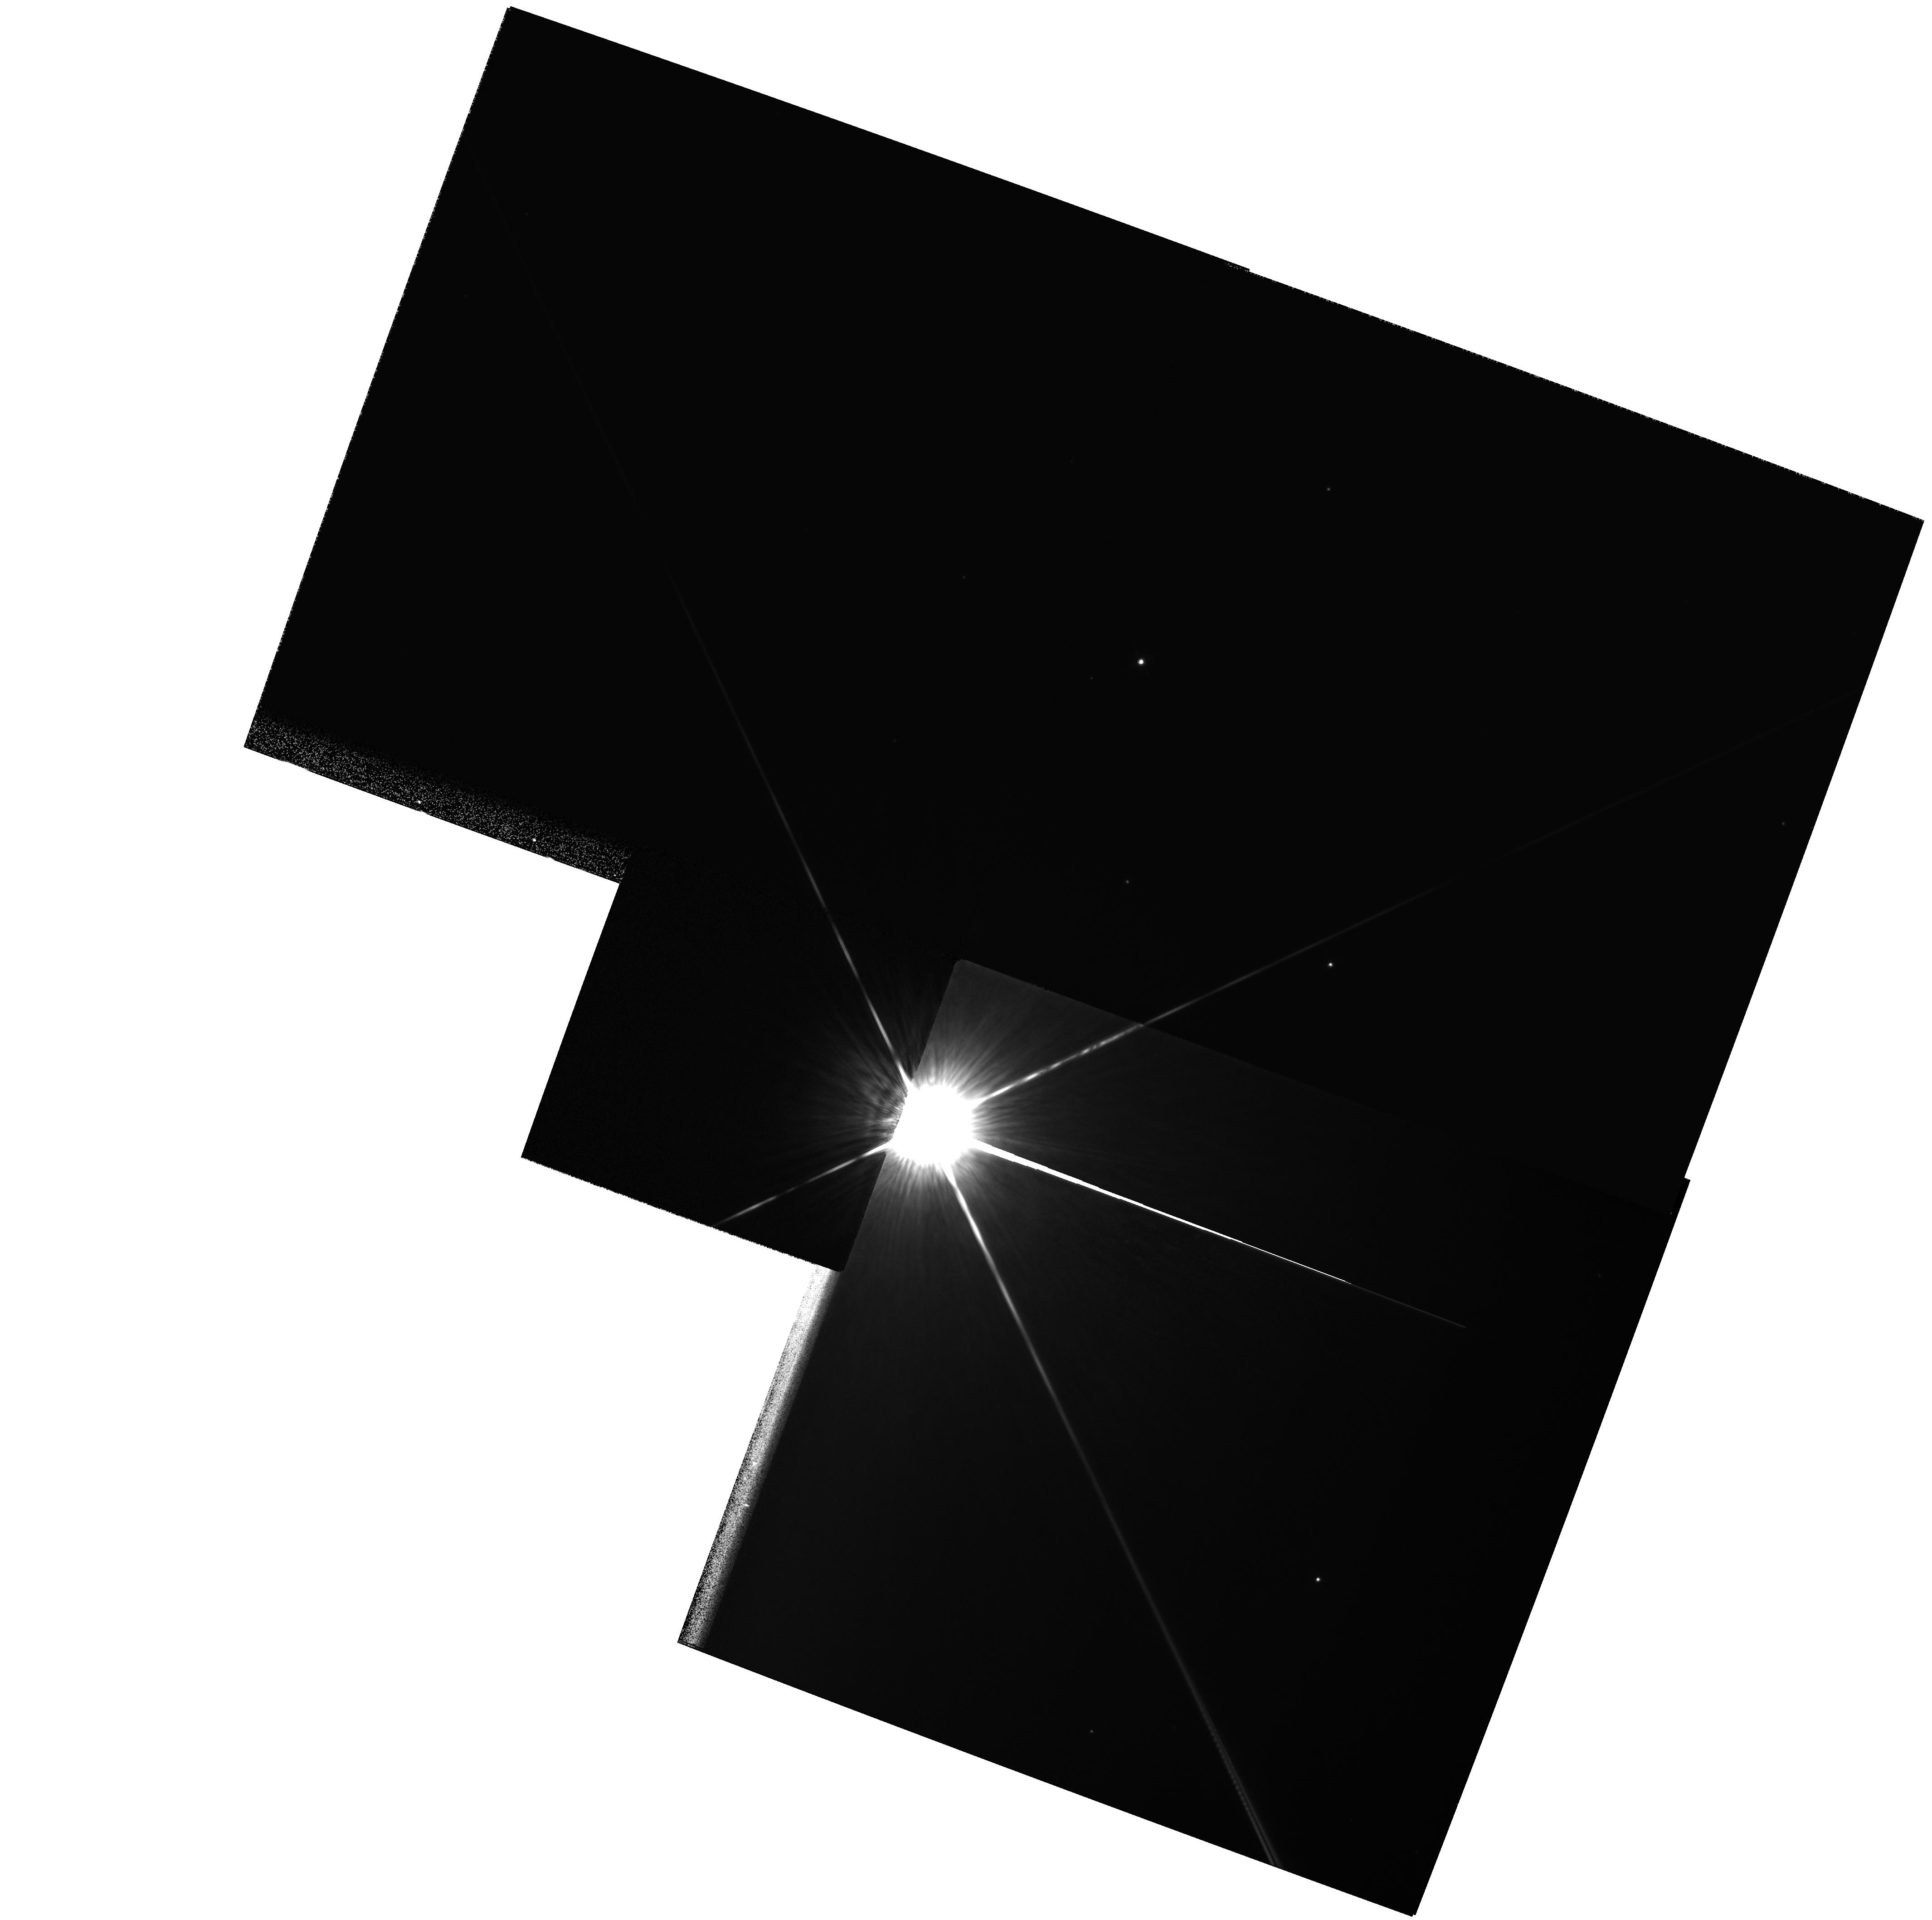
Target: HD115892. Instrument: WFPC2/PC. Filter: F850LP. Exposure: 2 min. Observation ID: hst_6469_04_wfpc2_pc_f850lp_u3n304

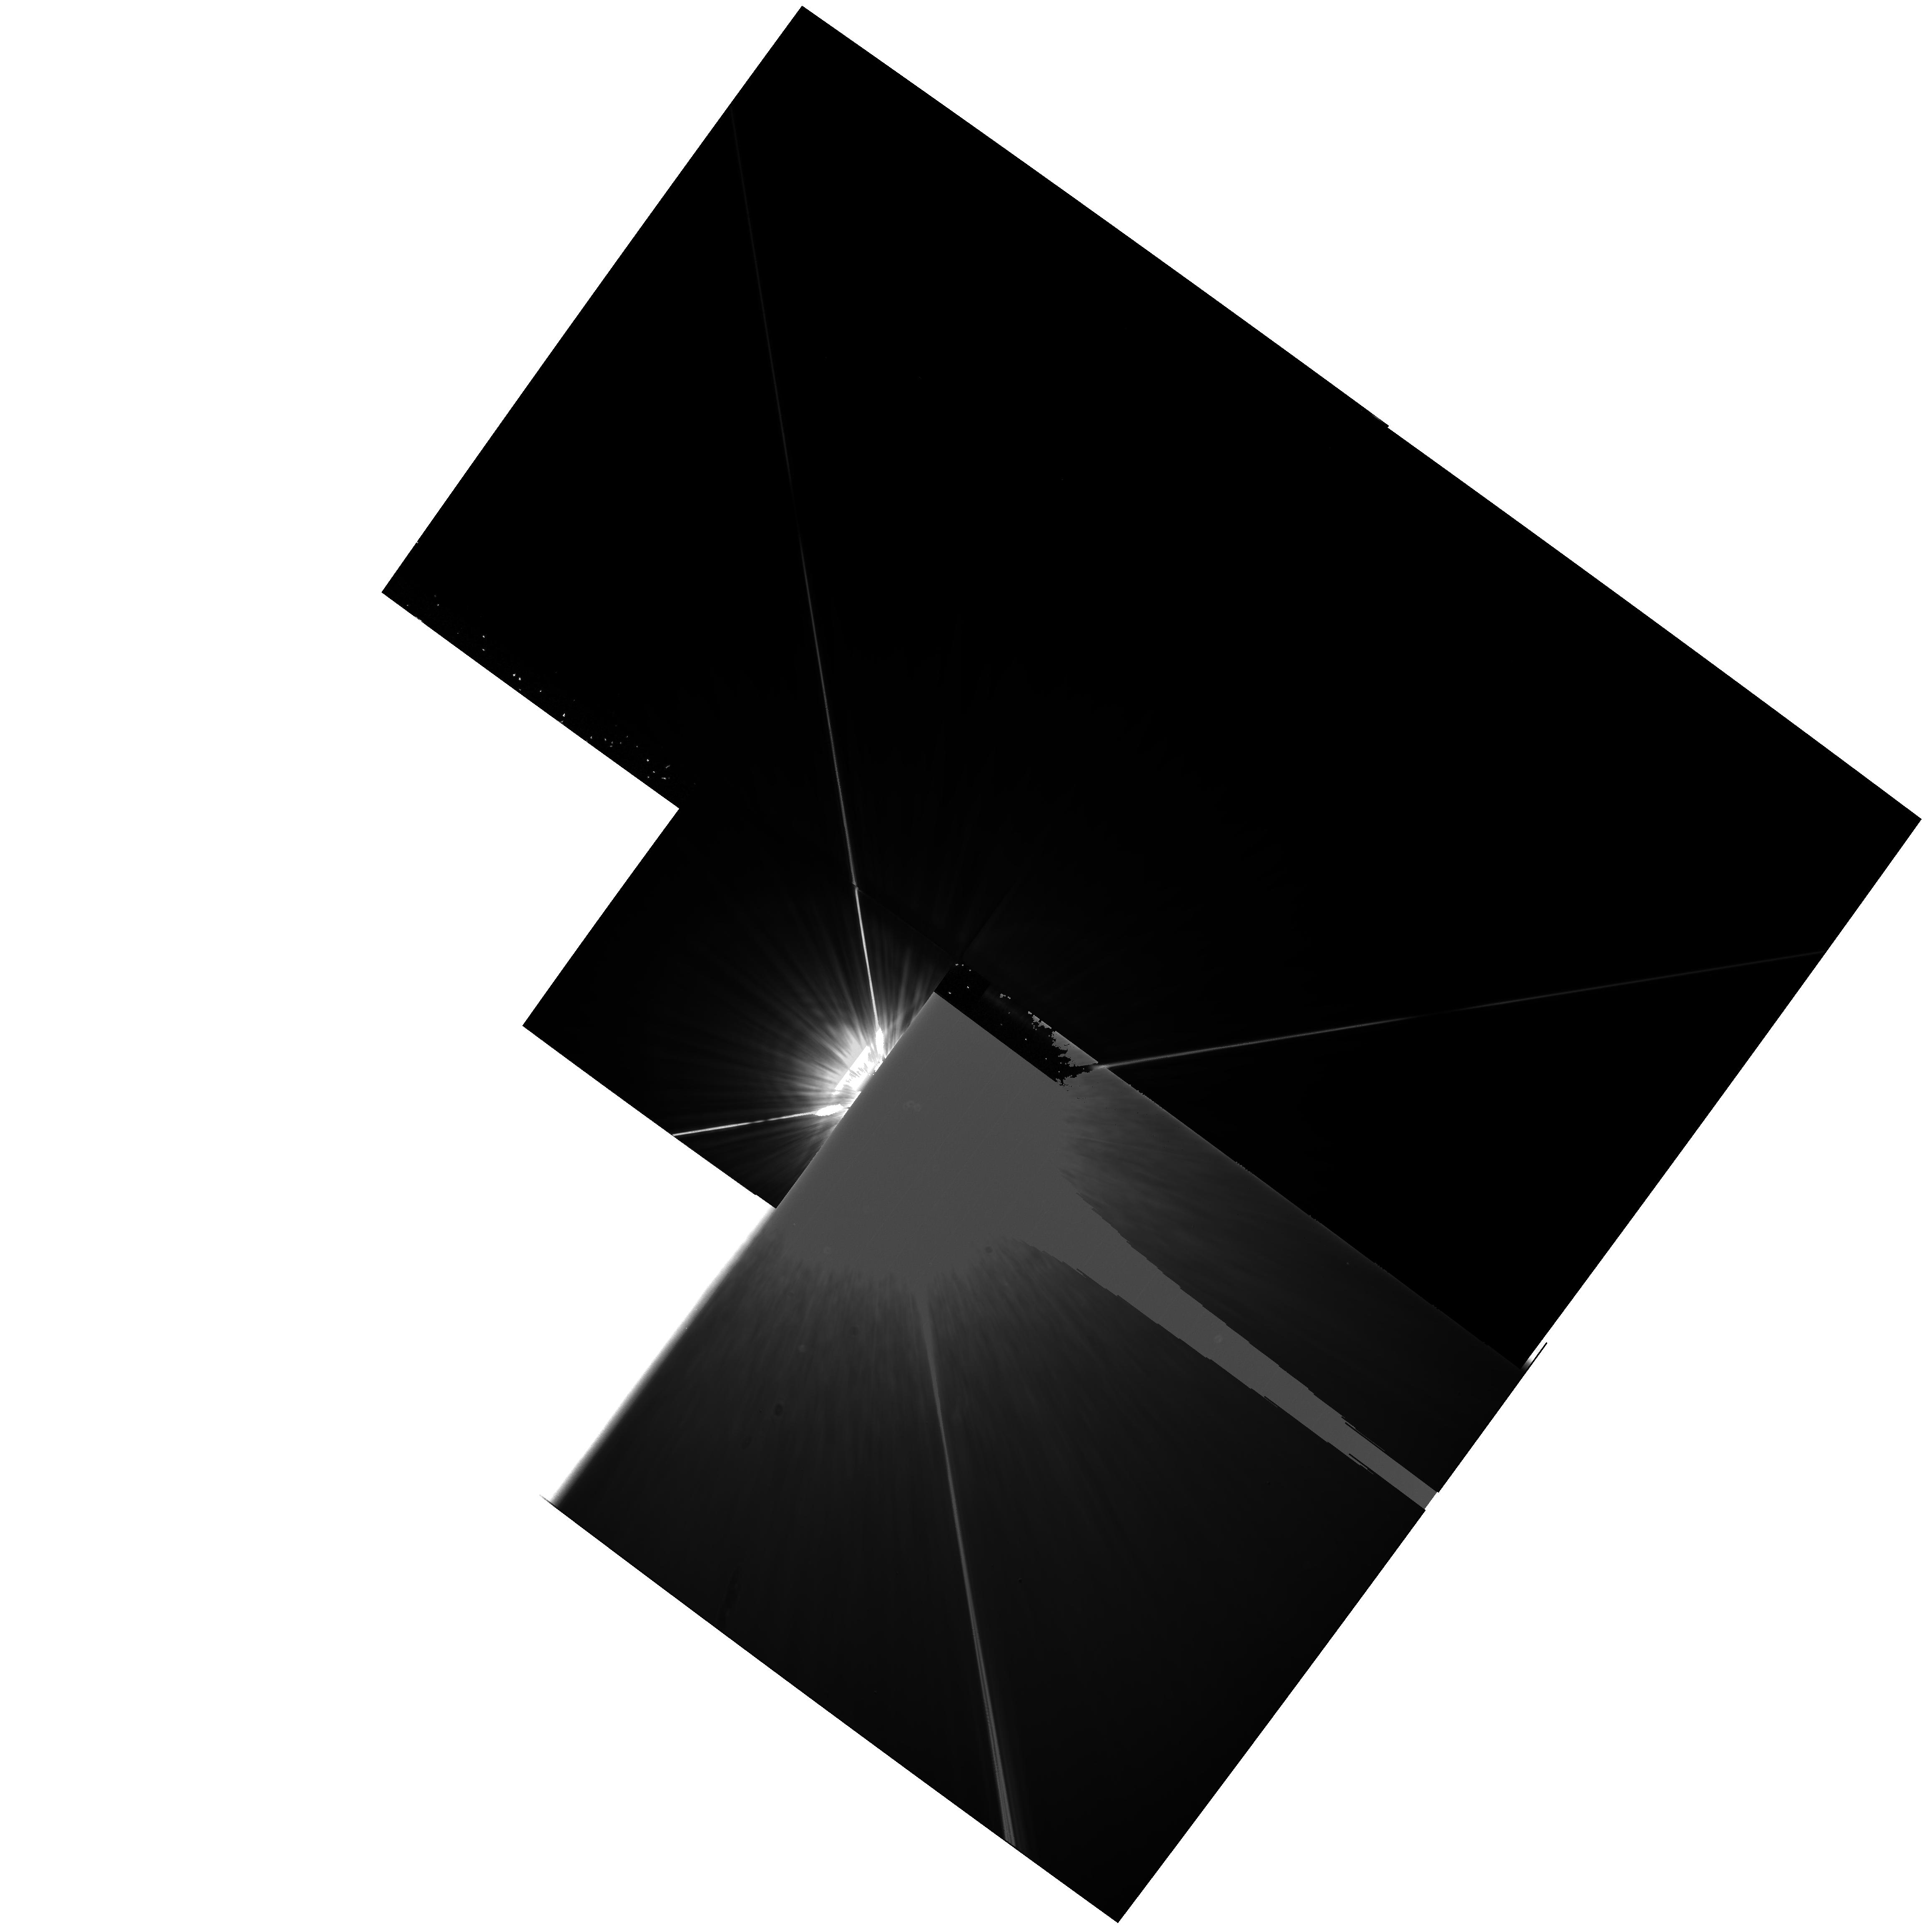
Target: HD102647. Instrument: WFPC2/PC. Filter: F555W. Exposure: 40 min. Observation ID: hst_6469_03_wfpc2_pc_f555w_u3n303

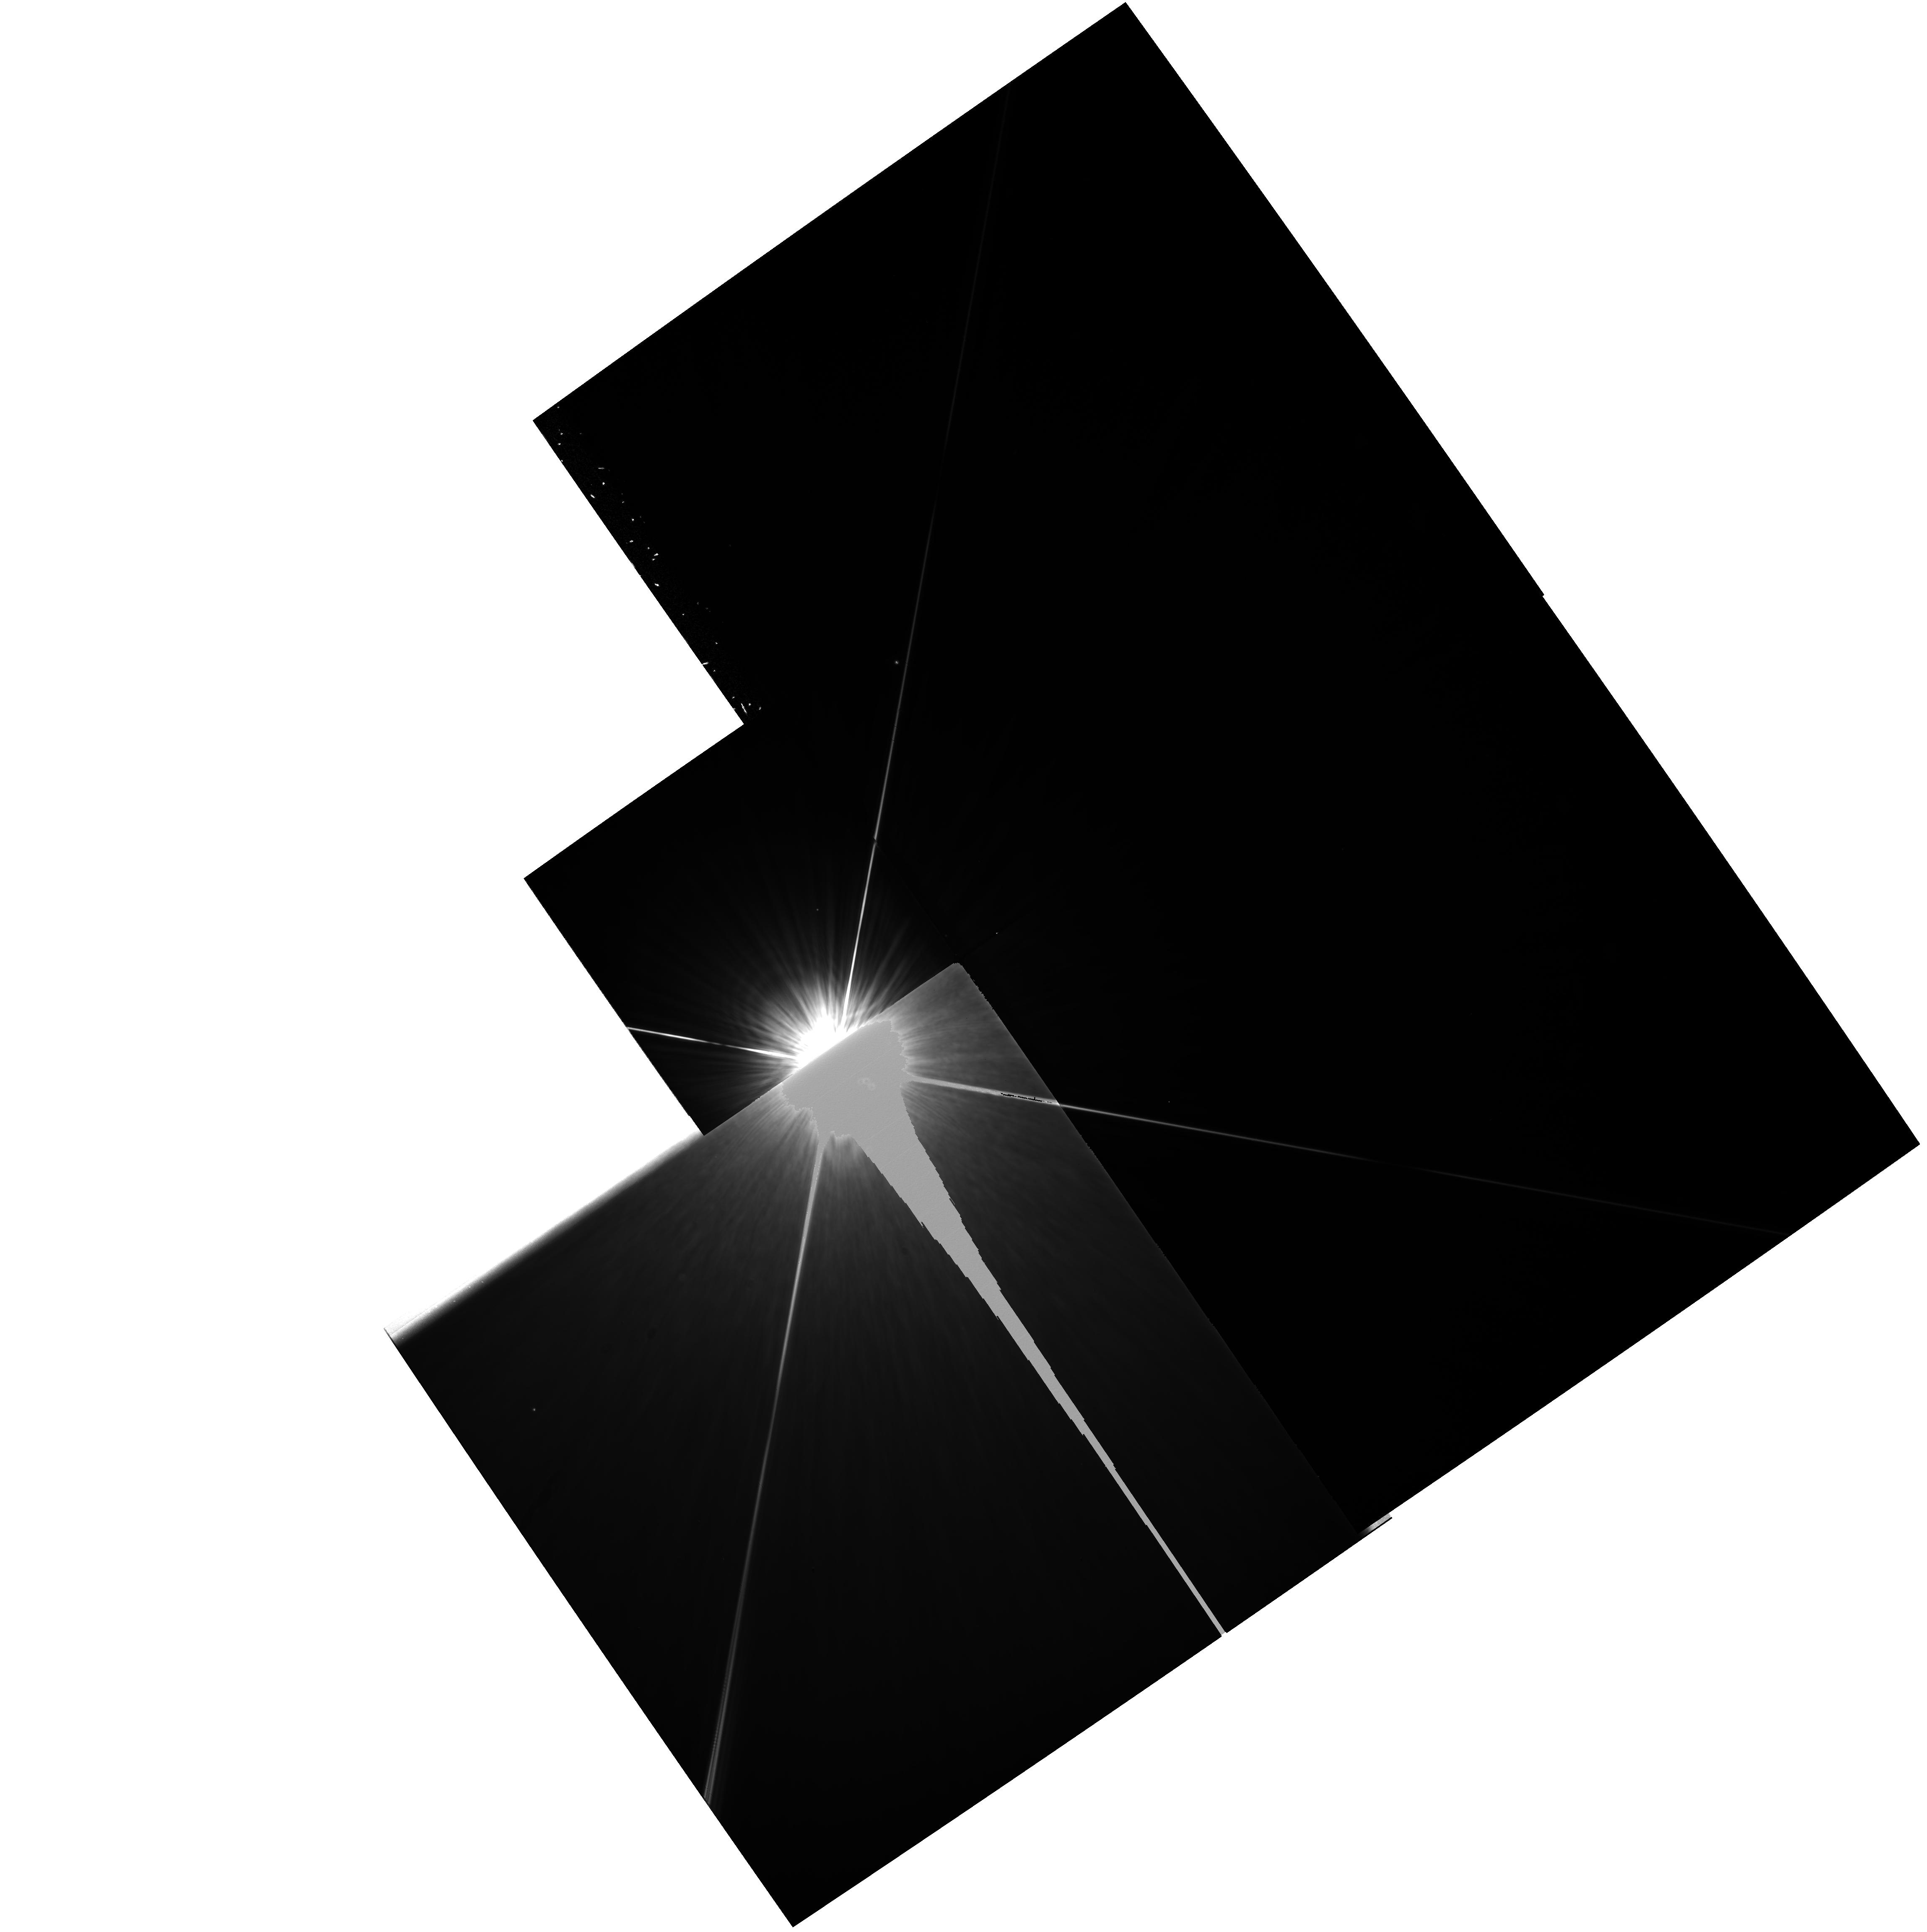
Target: HD22049. Instrument: WFPC2/PC. Filter: F555W. Exposure: 38 min. Observation ID: hst_6469_10_wfpc2_pc_f555w_u3n310

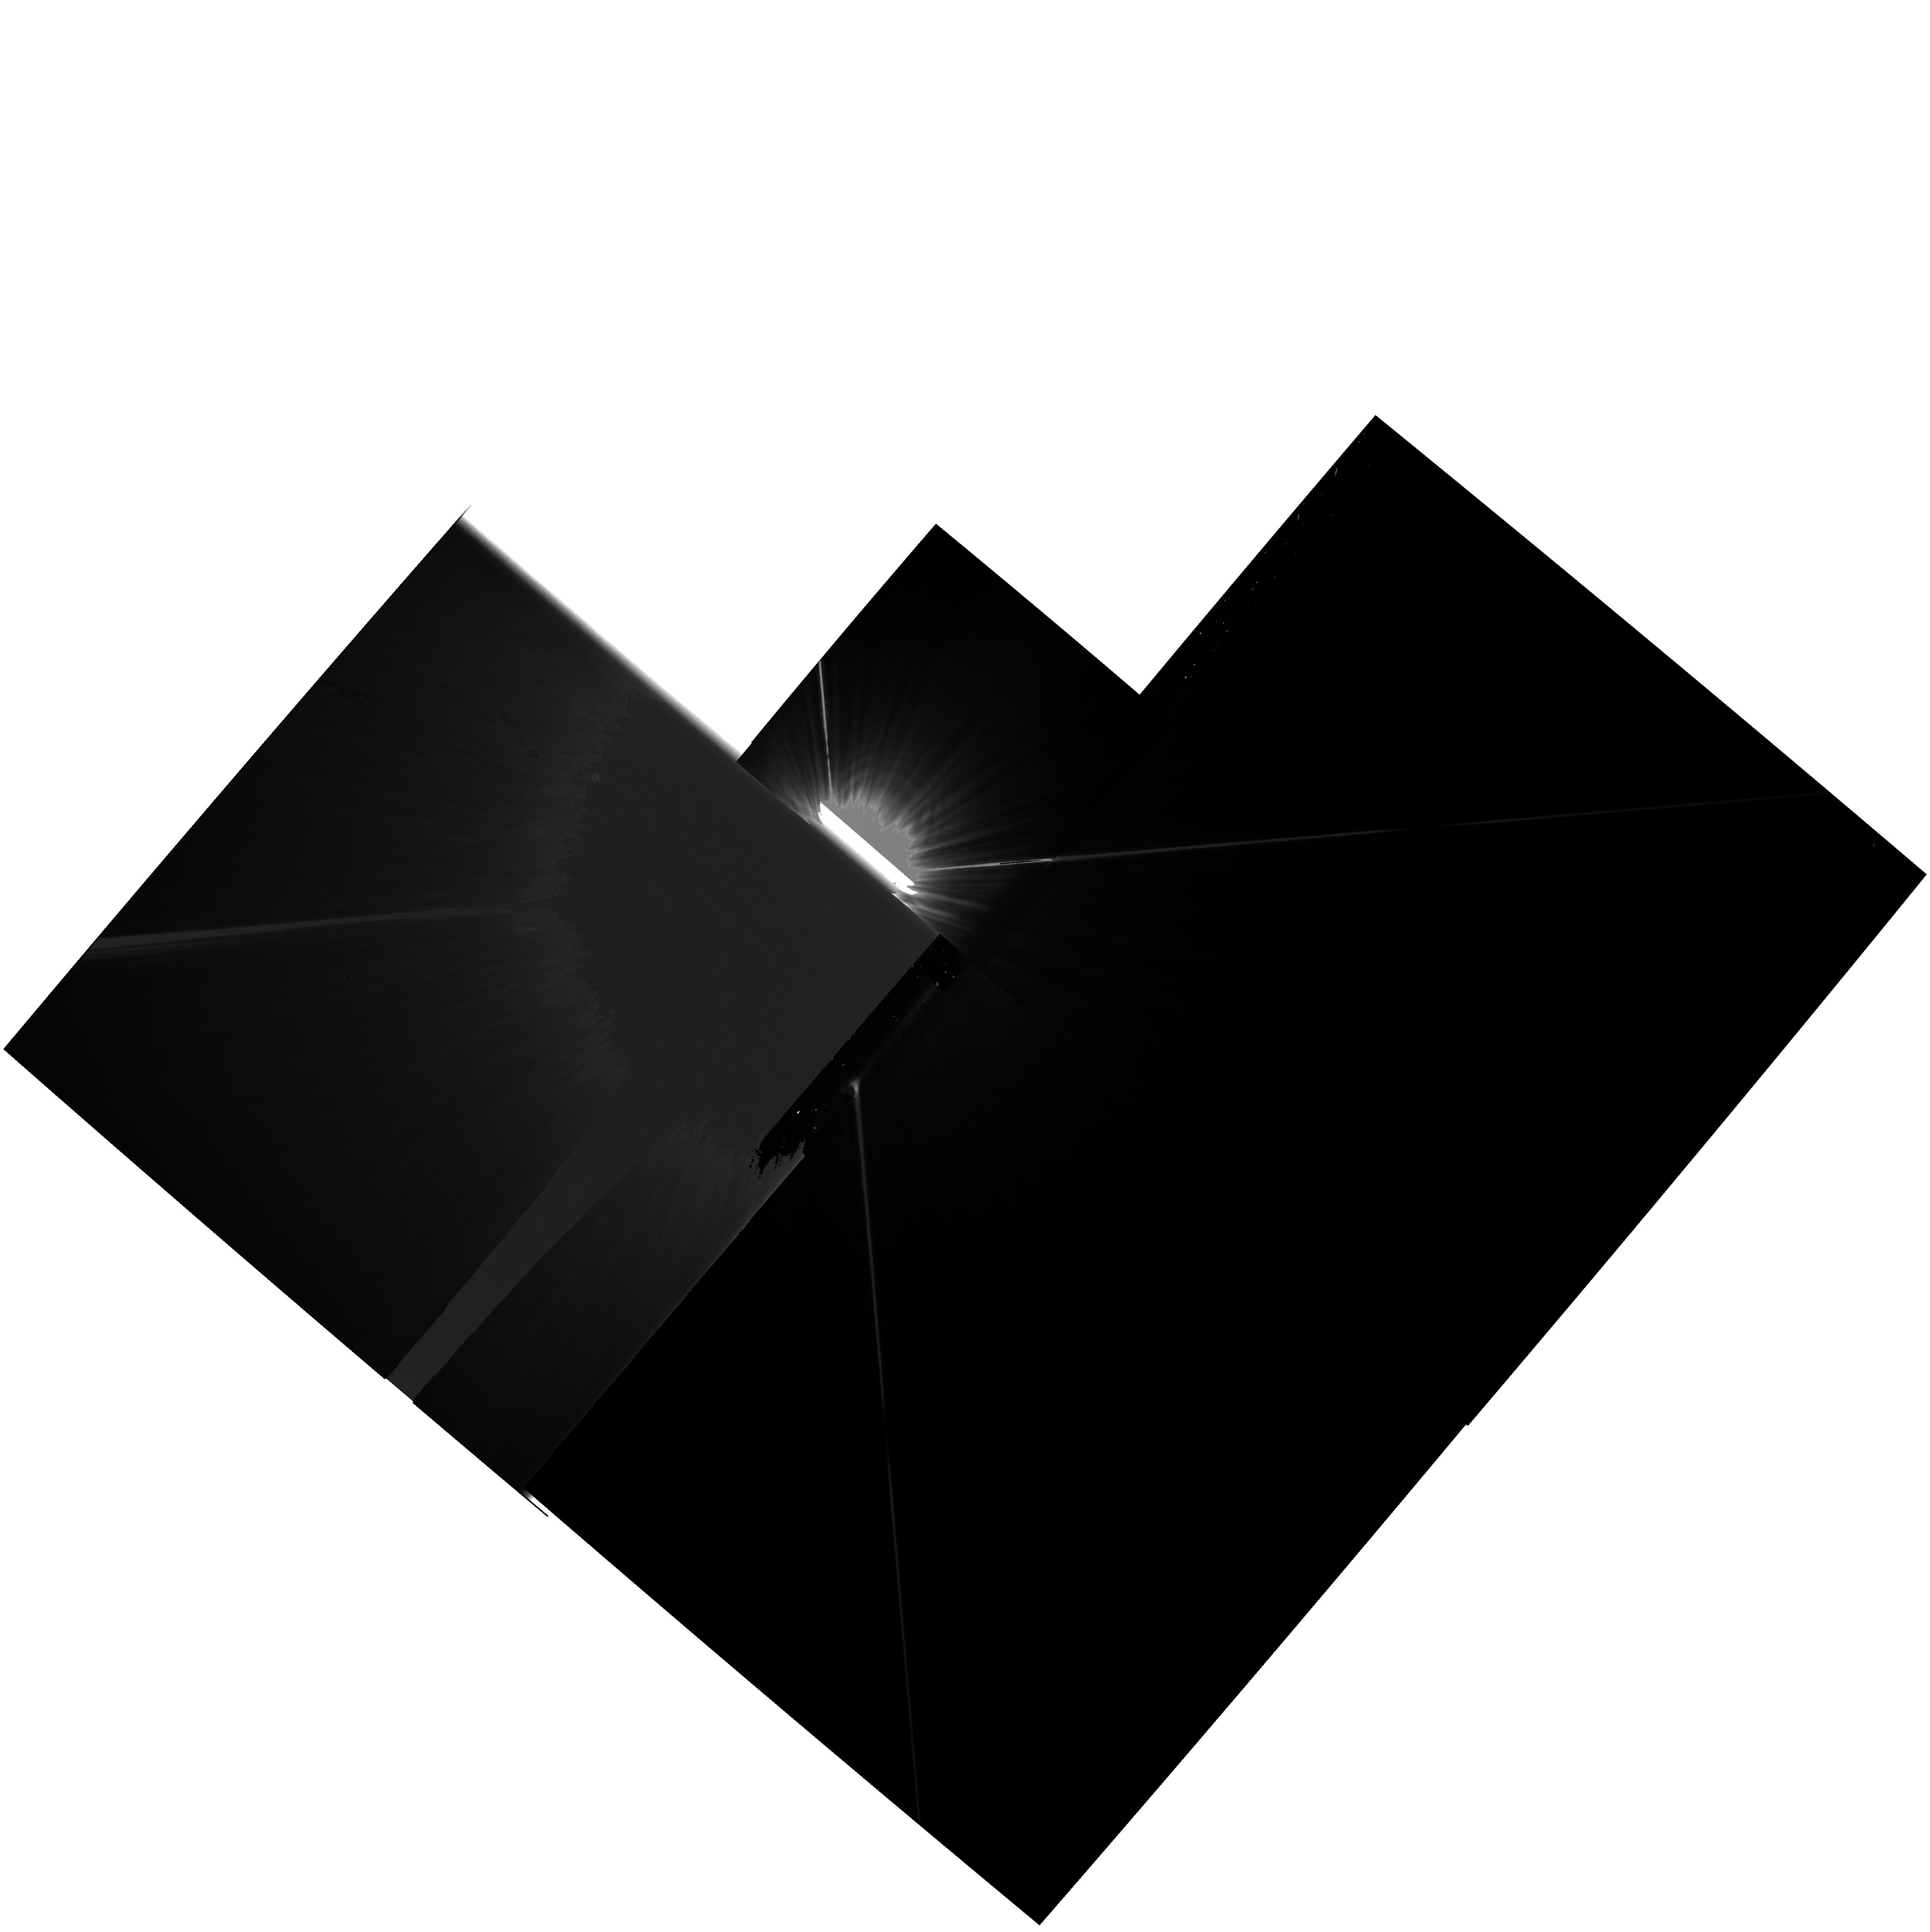
Target: HD216956. Instrument: WFPC2/PC. Filter: F555W. Exposure: 38 min. Observation ID: hst_6469_08_wfpc2_pc_f555w_u3n308

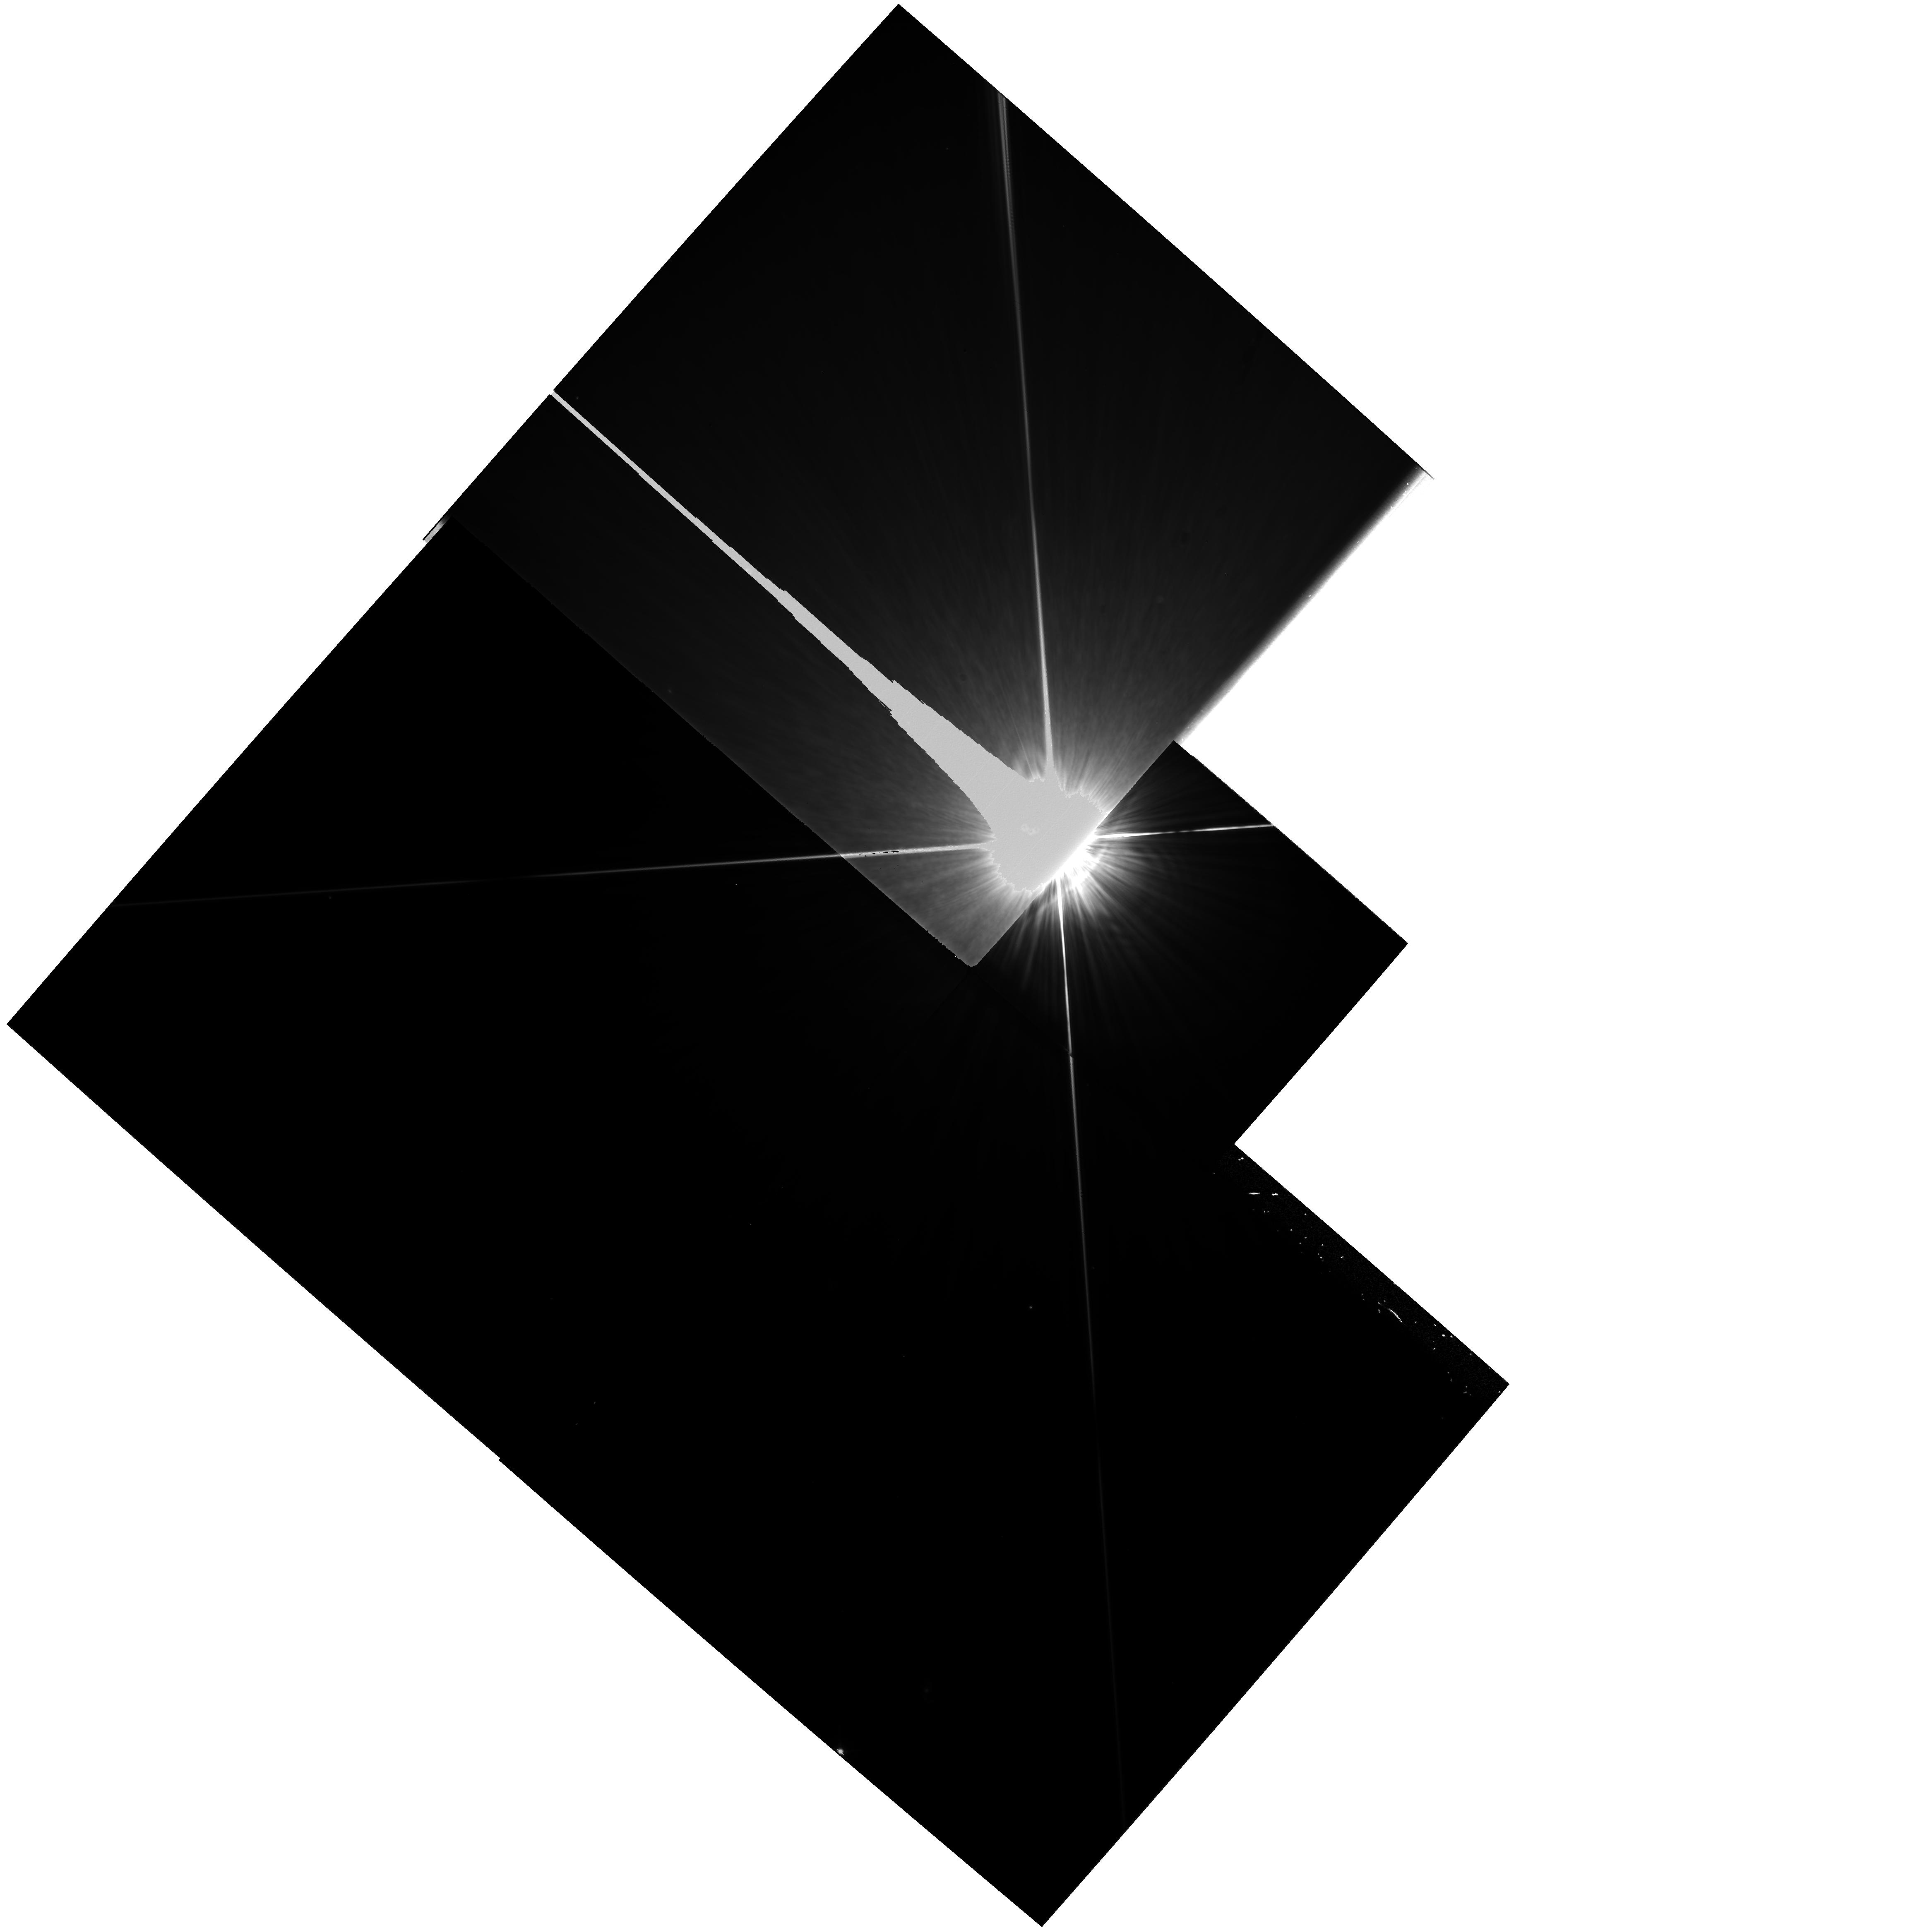
Target: HD230321. Instrument: WFPC2/PC. Filter: F555W. Exposure: 38 min. Observation ID: hst_6469_12_wfpc2_pc_f555w_u3n312

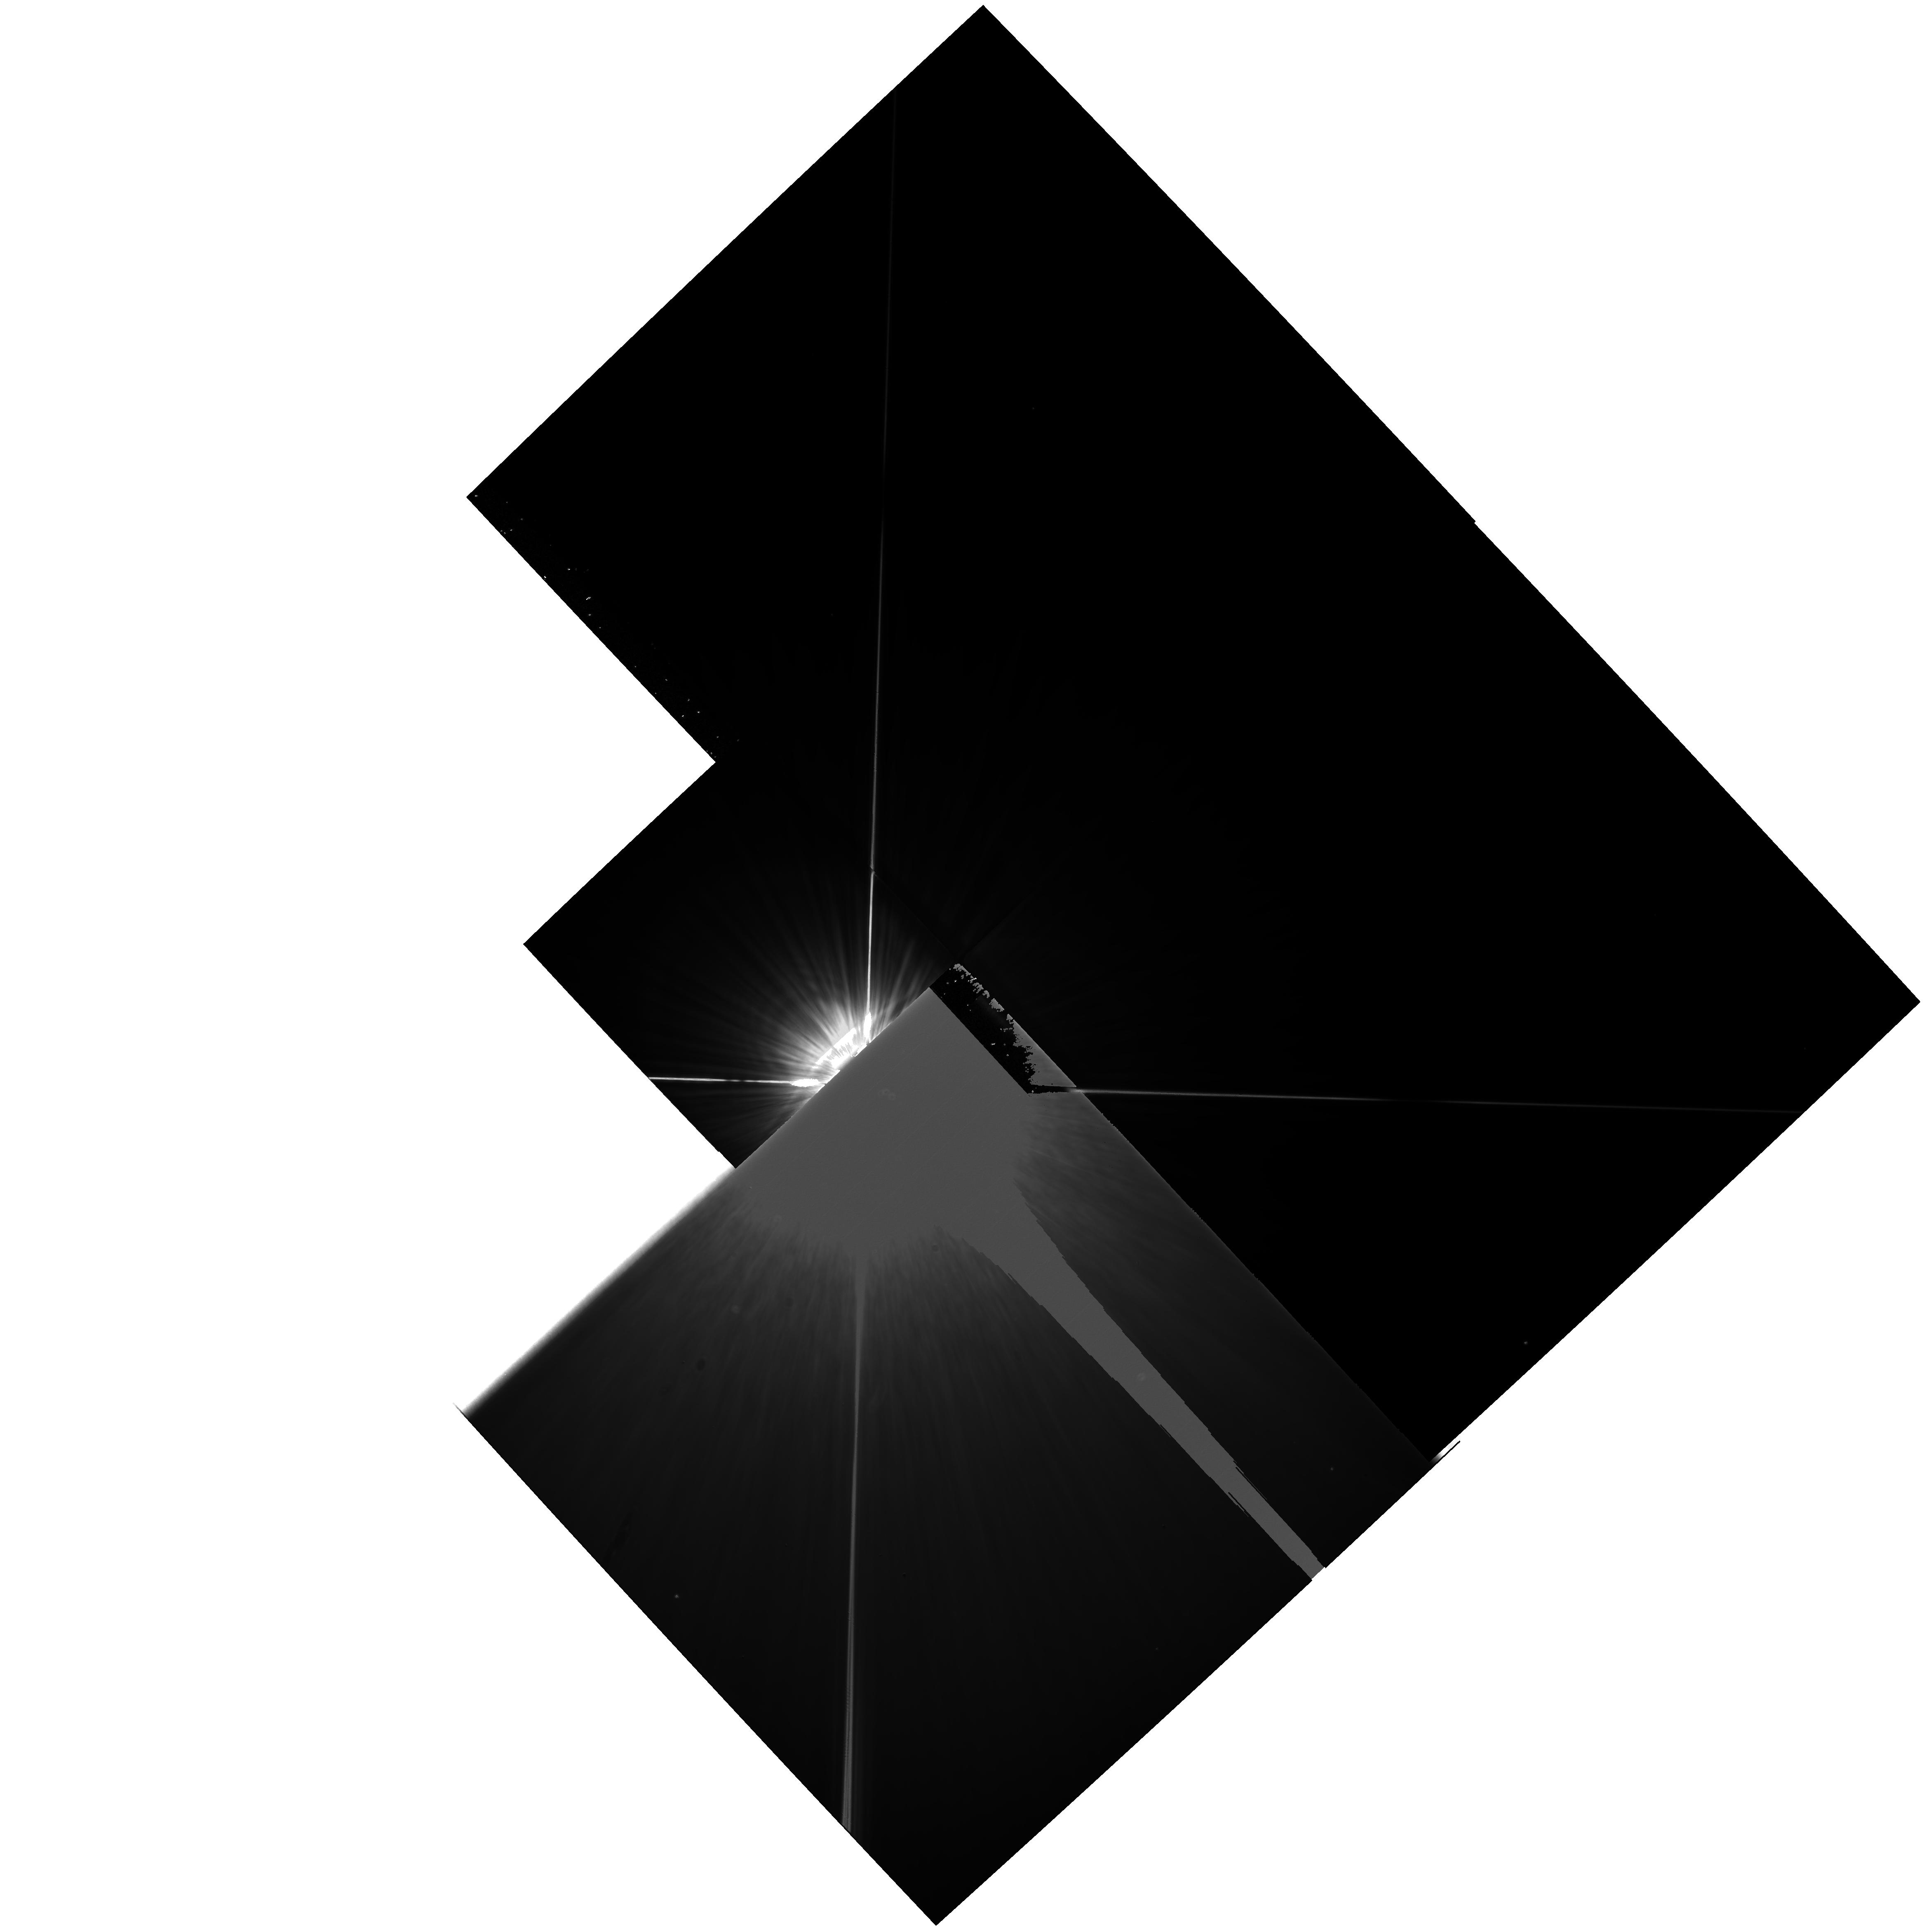
Target: HD139006. Instrument: WFPC2/PC. Filter: F555W. Exposure: 40 min. Observation ID: hst_6469_05_wfpc2_pc_f555w_u3n305

Pyramid Imaging of Circumstellar Material About Nearby Stars (PI: Schultz, Alfred B.)

We propose to use the WFPC2 pyramid as a coronagraph to detect circumstellar material about five nearby stars. Two orbits will be devoted to each target. Each target star will be acquired in PC1. The first orbit will be used for an INTACQ to position the core of the stellar PSF off the edge of PC1 in WF2 followed by 4 thirty second F850LP observations, while the second orbit will be used to image the expected circumstellar disk material in PC1. Four ten minute exposures with the F555W filter will be obtained, reaching a limiting magnitude V~26. This imaging technique is only possible with the WFPC2 onboard HST.